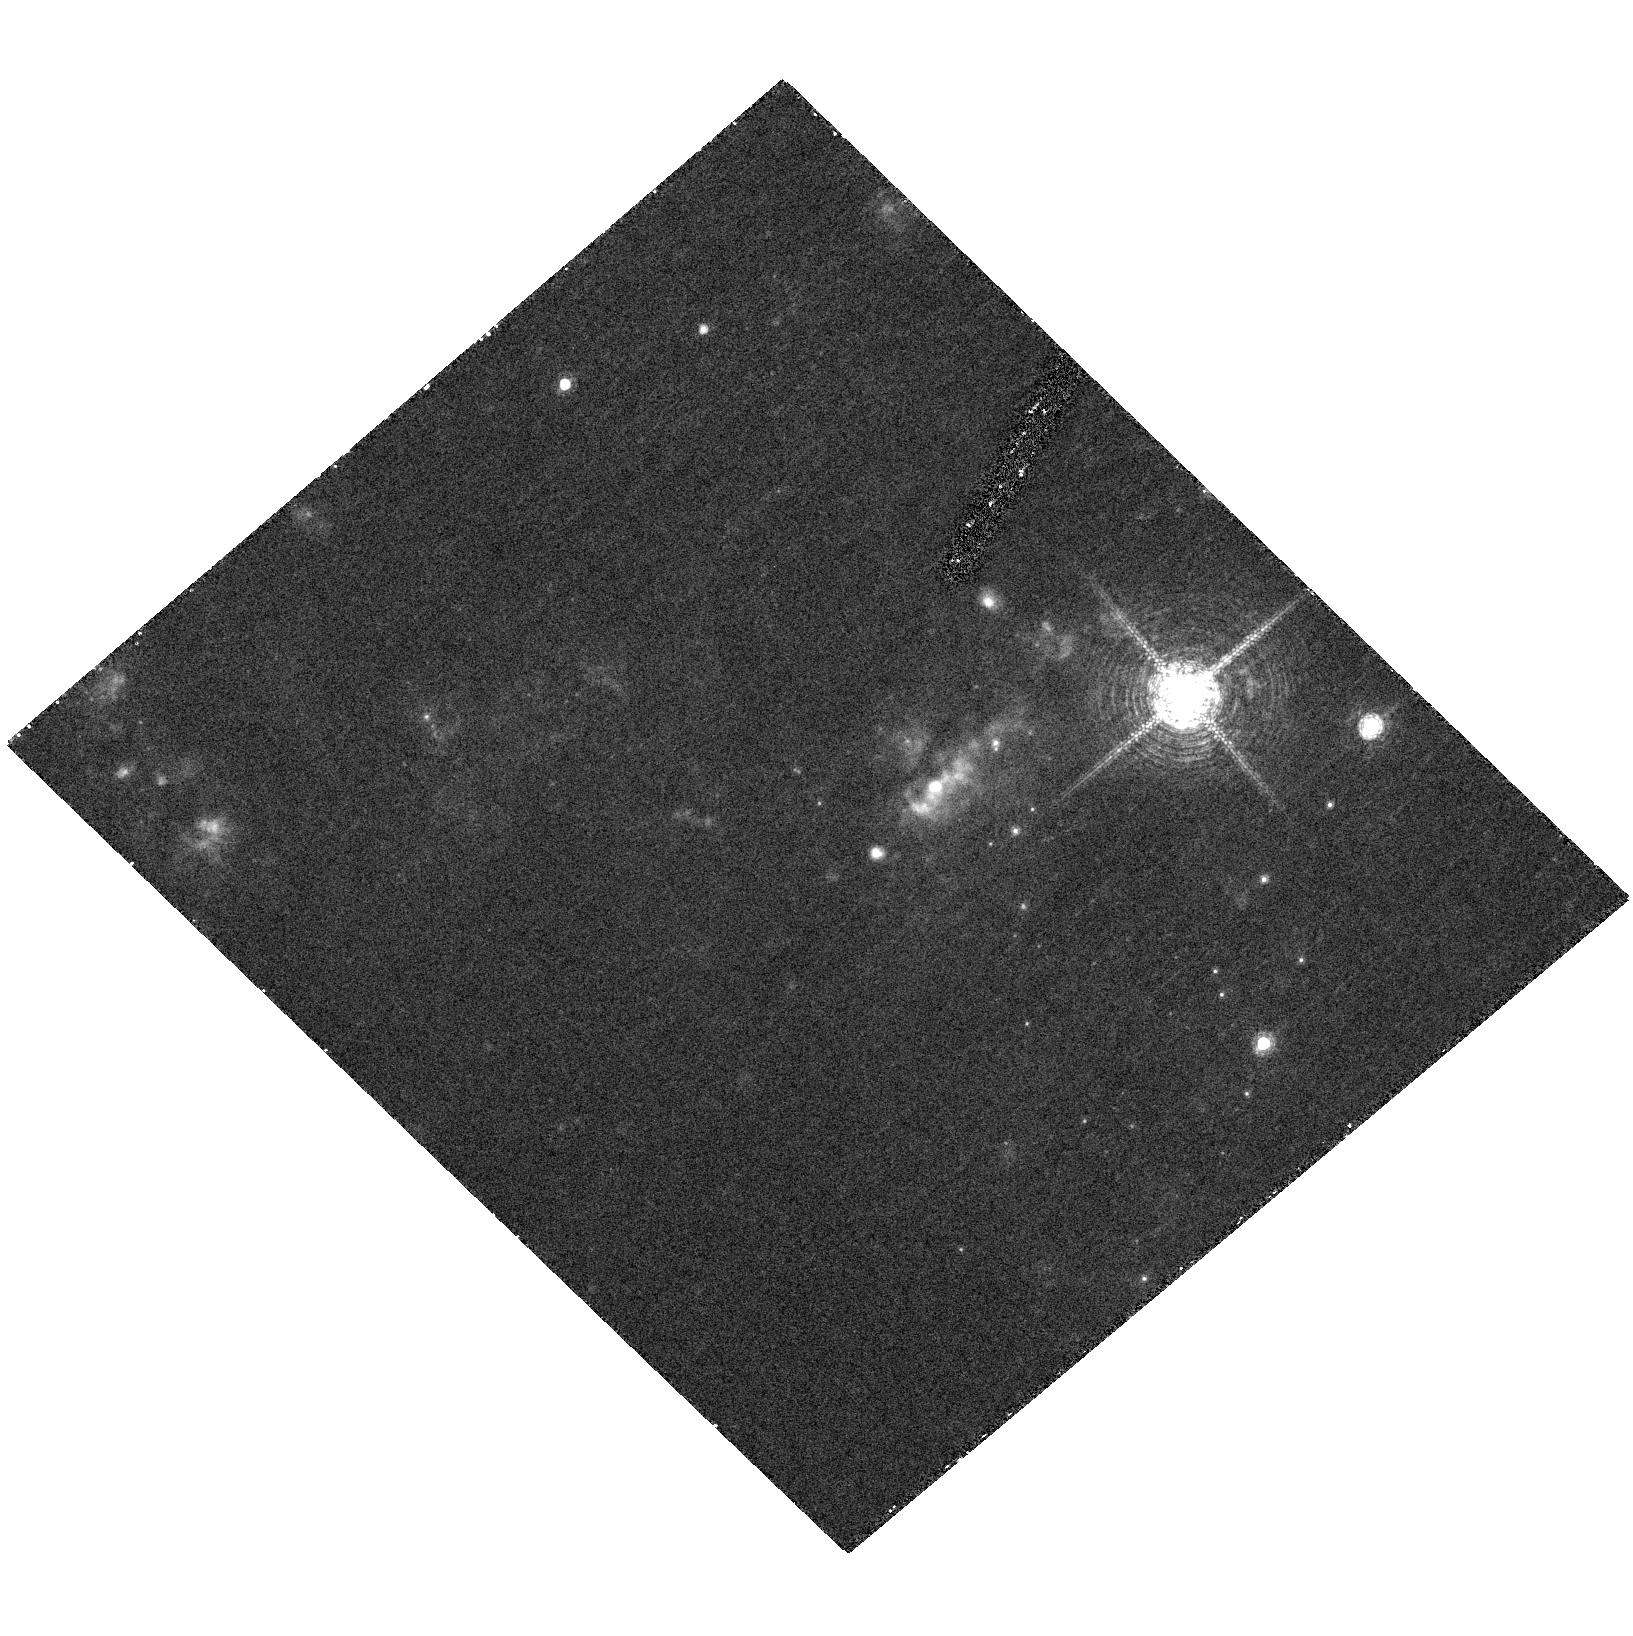
Target: SN-2002HH. Instrument: ACS/HRC. Filter: F658N. Exposure: 30 min. Observation ID: hst_10607_04_acs_hrc_f658n_j9f004

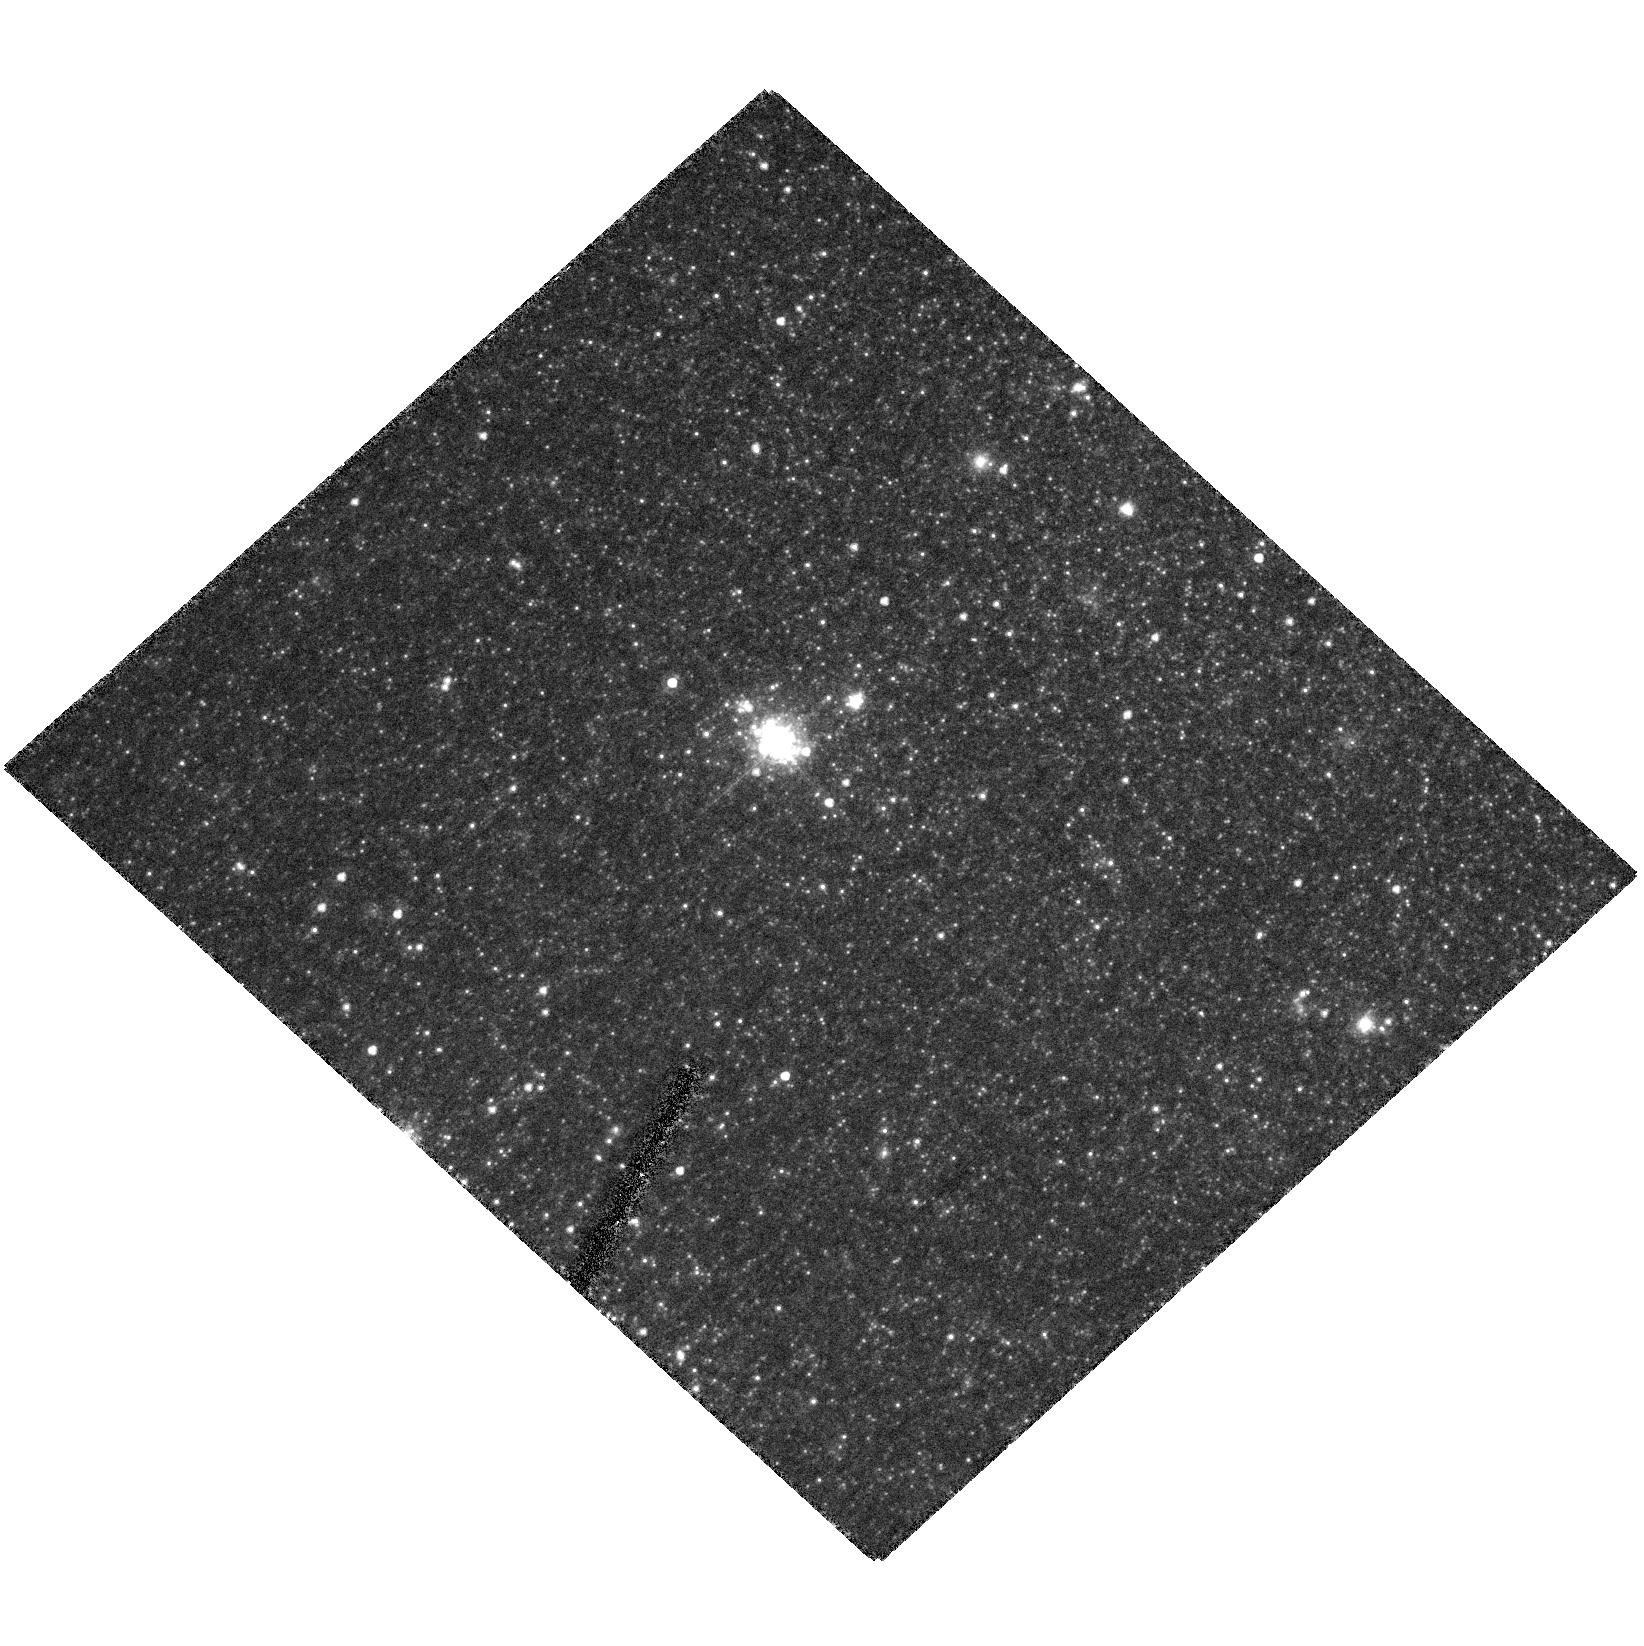
Target: SN-2004DJ. Instrument: ACS/HRC. Filter: F606W. Exposure: 27 min. Observation ID: hst_10607_05_acs_hrc_f606w_j9f005

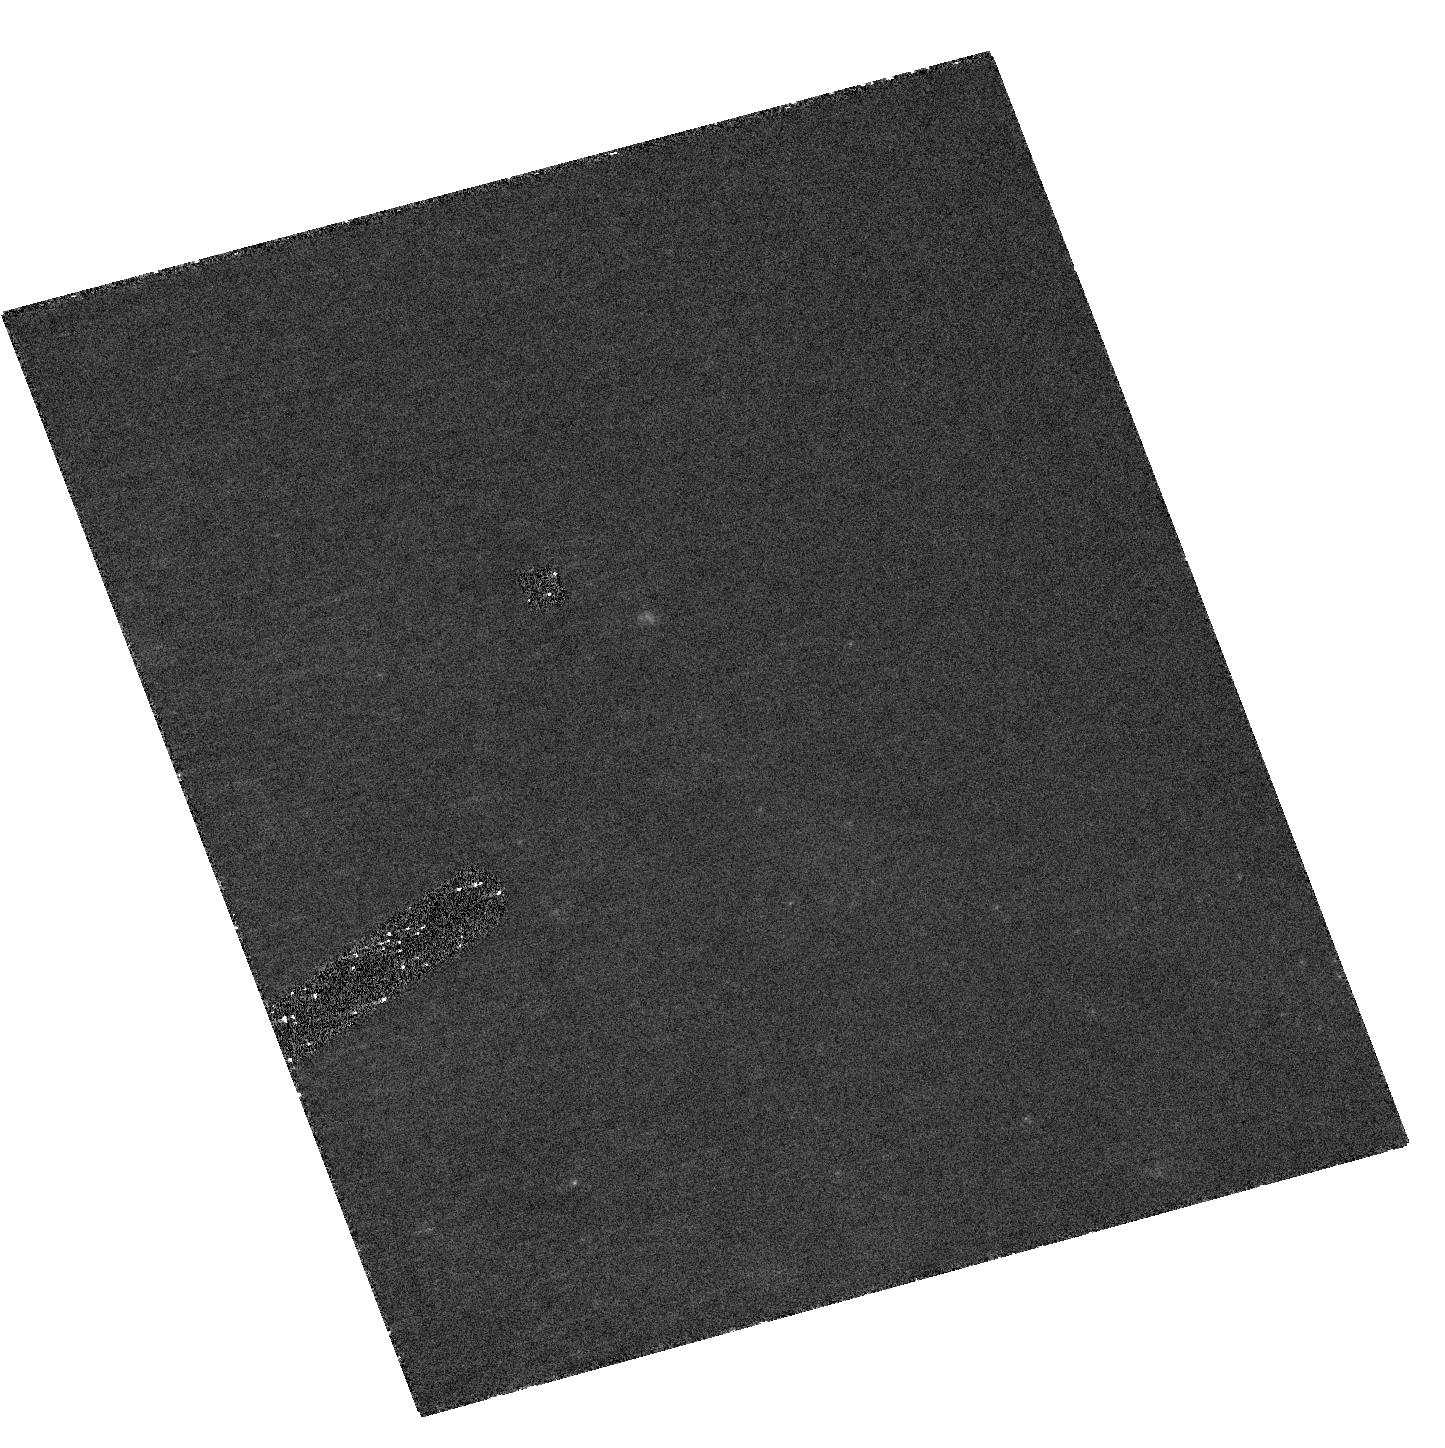
Target: SN-1991T. Instrument: ACS/HRC. Filter: F435W. Exposure: 47 min. Observation ID: hst_10607_01_acs_hrc_f435w-pol0uv_j9f001

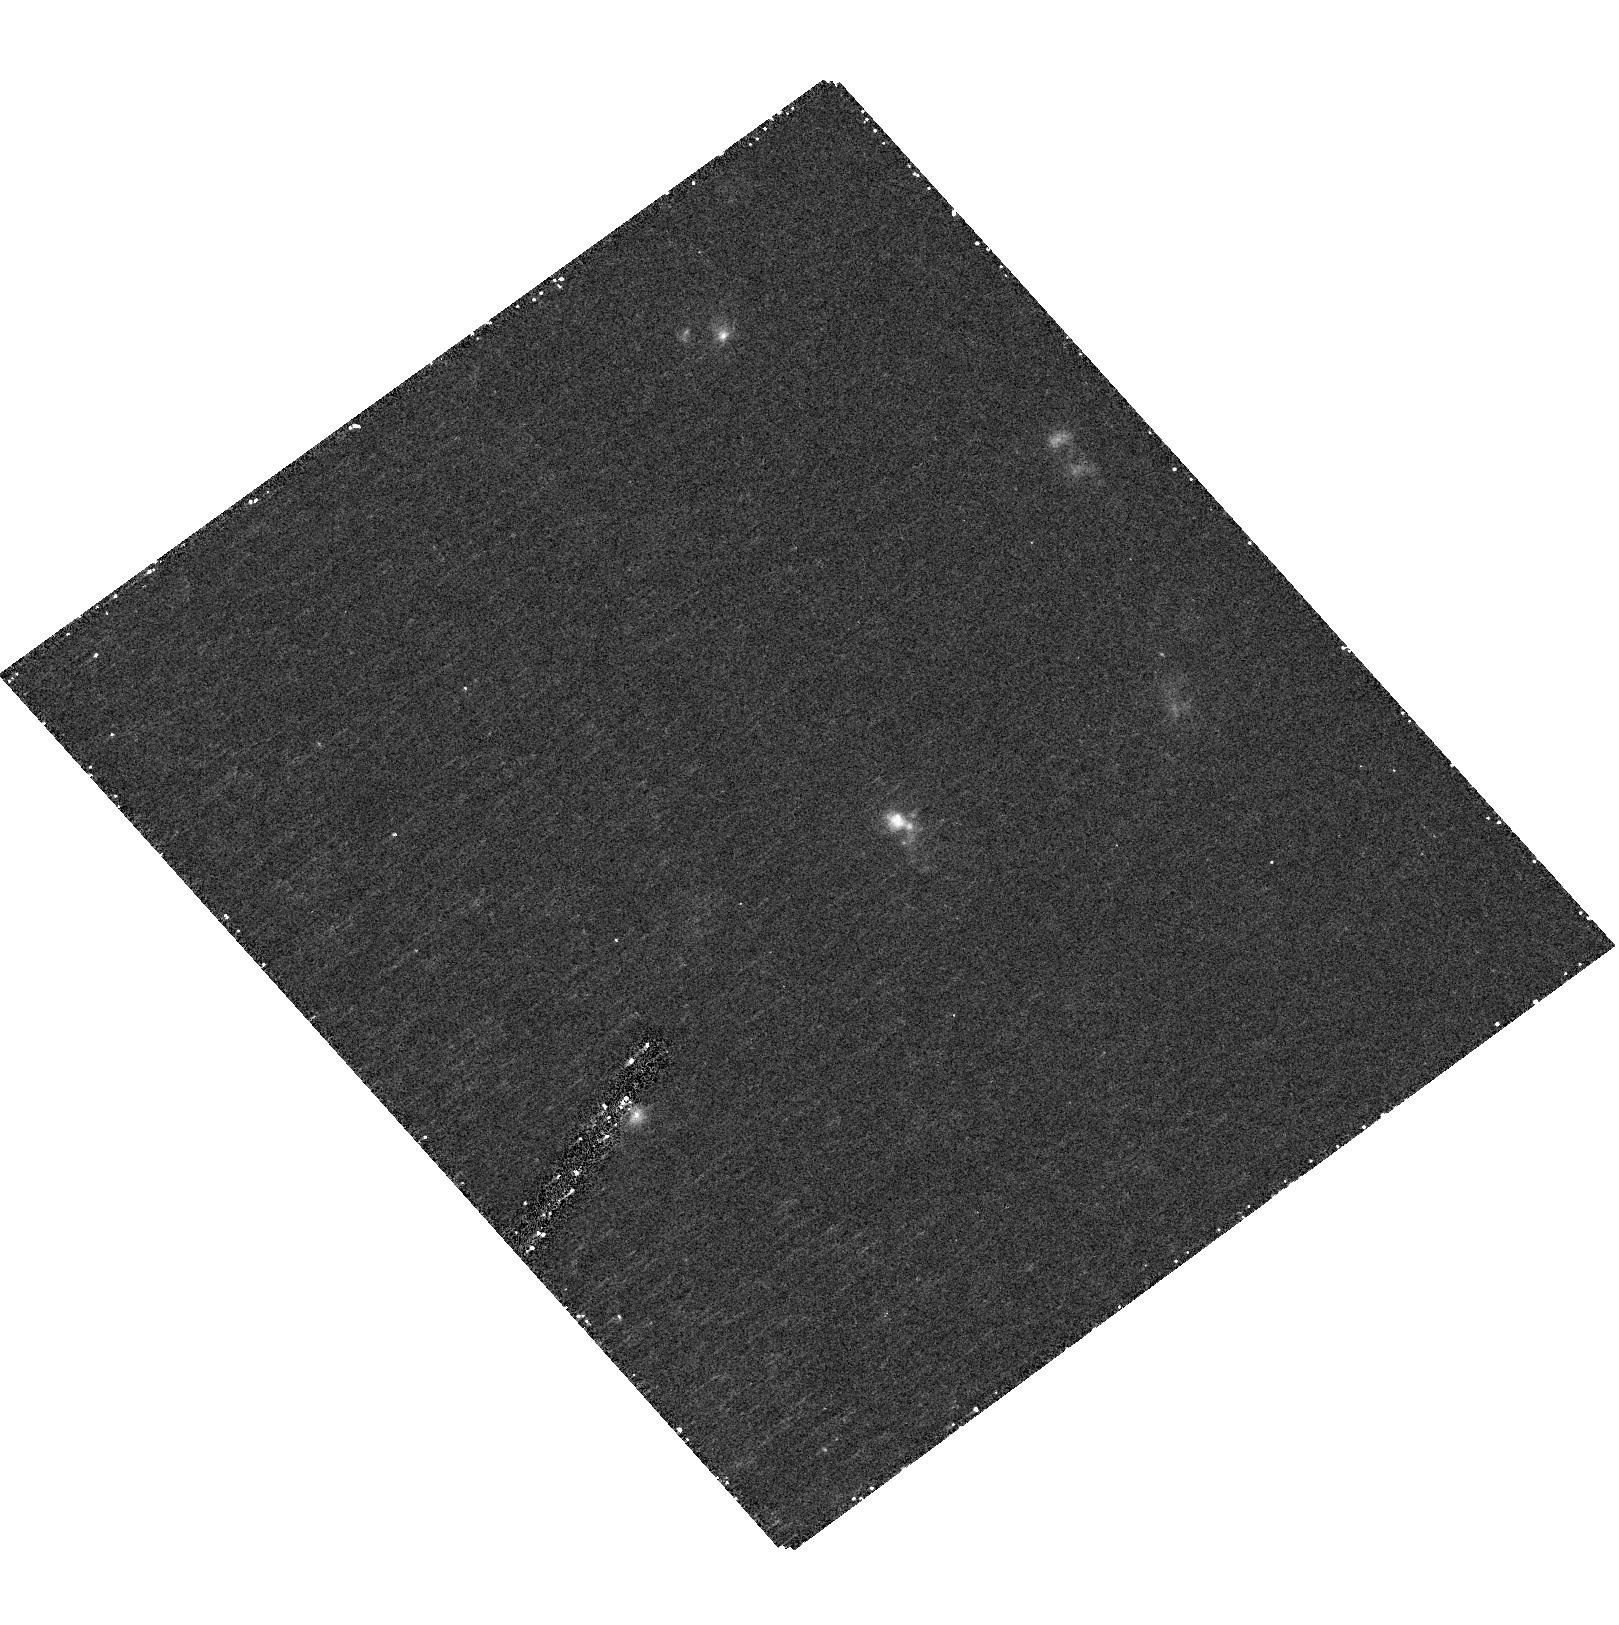
Target: SN-1999BW. Instrument: ACS/HRC. Filter: F658N. Exposure: 21 min. Observation ID: hst_10607_03_acs_hrc_f658n_j9f003

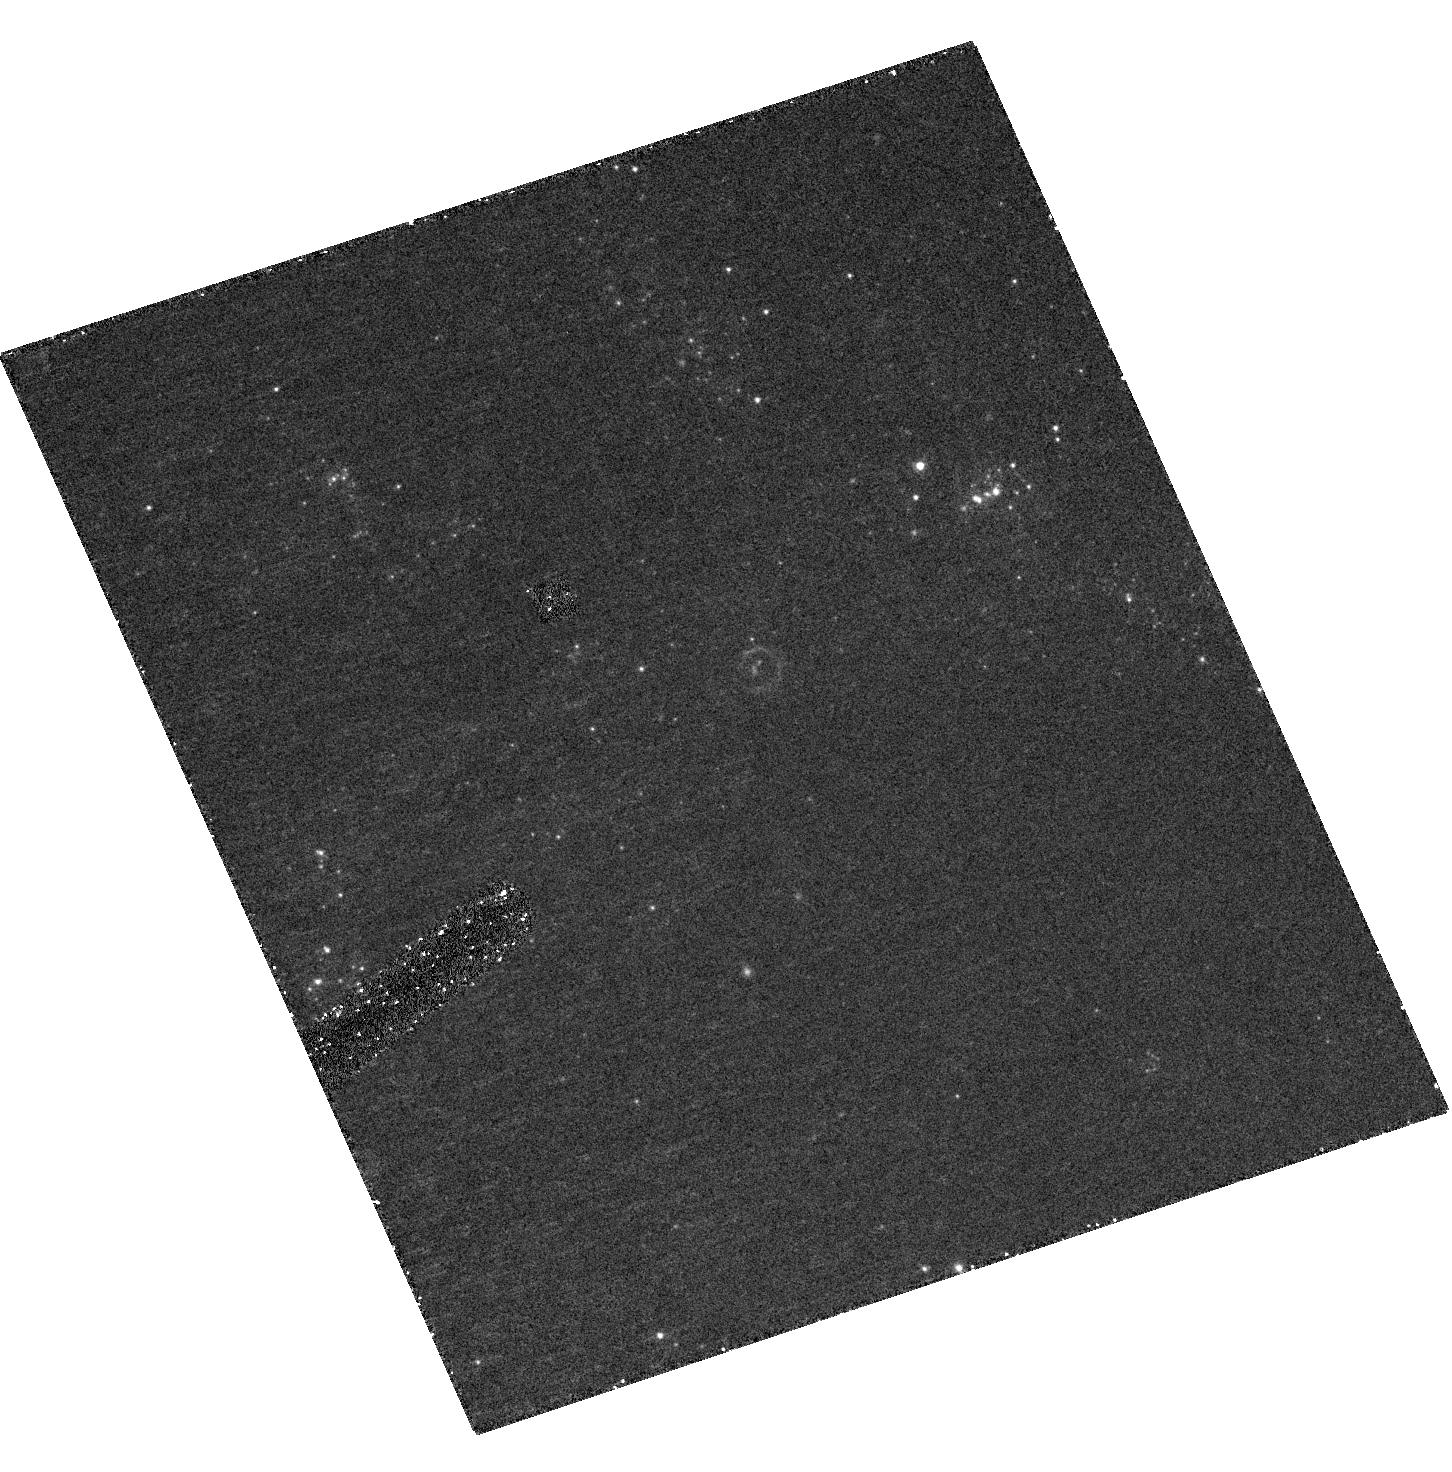
Target: SN-1998BU. Instrument: ACS/HRC. Filter: F435W. Exposure: 33 min. Observation ID: hst_10607_02_acs_hrc_f435w-pol0uv_j9f002

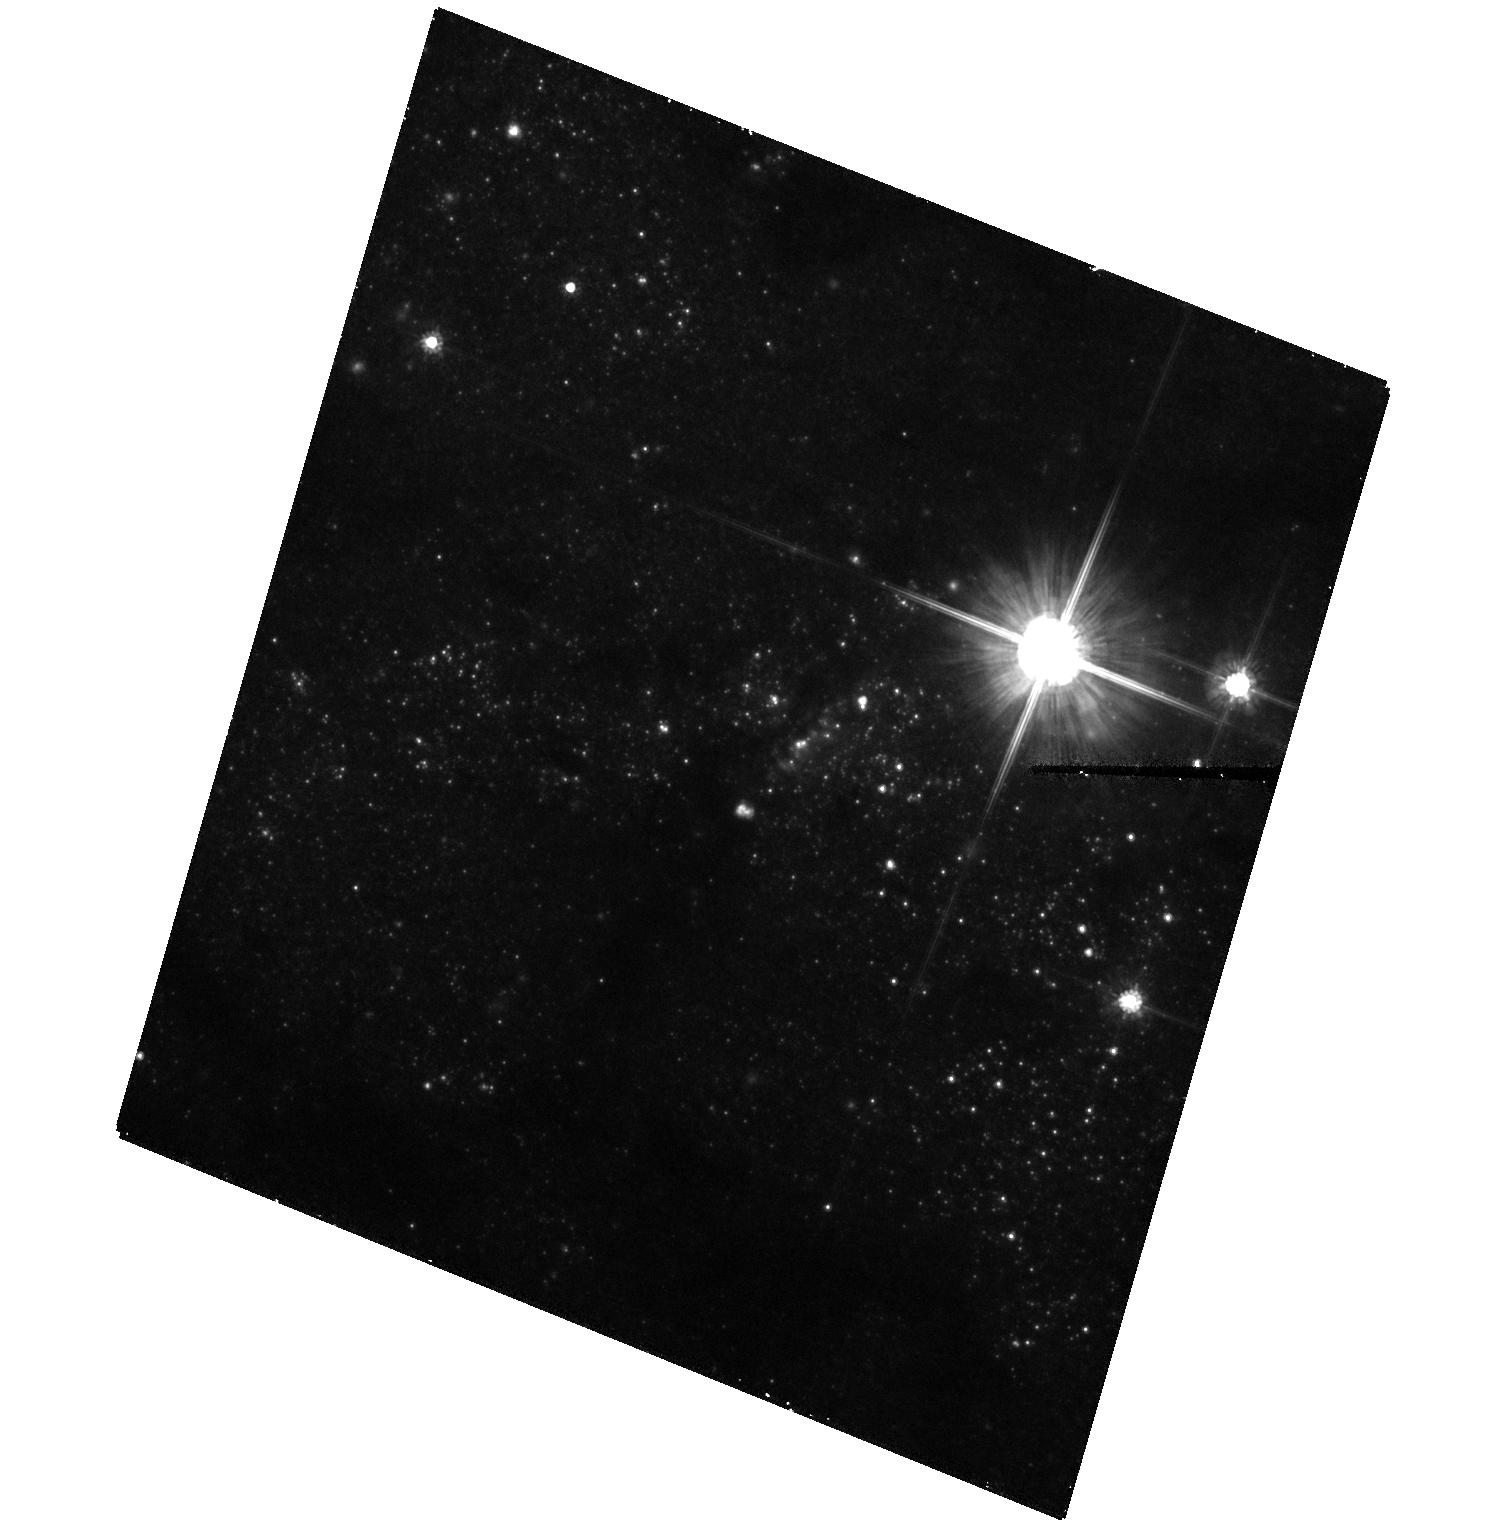
Target: SN-2002HH-COPY. Instrument: ACS/HRC. Filter: F606W. Exposure: 43 min. Observation ID: hst_10607_24_acs_hrc_f606w_j9f024

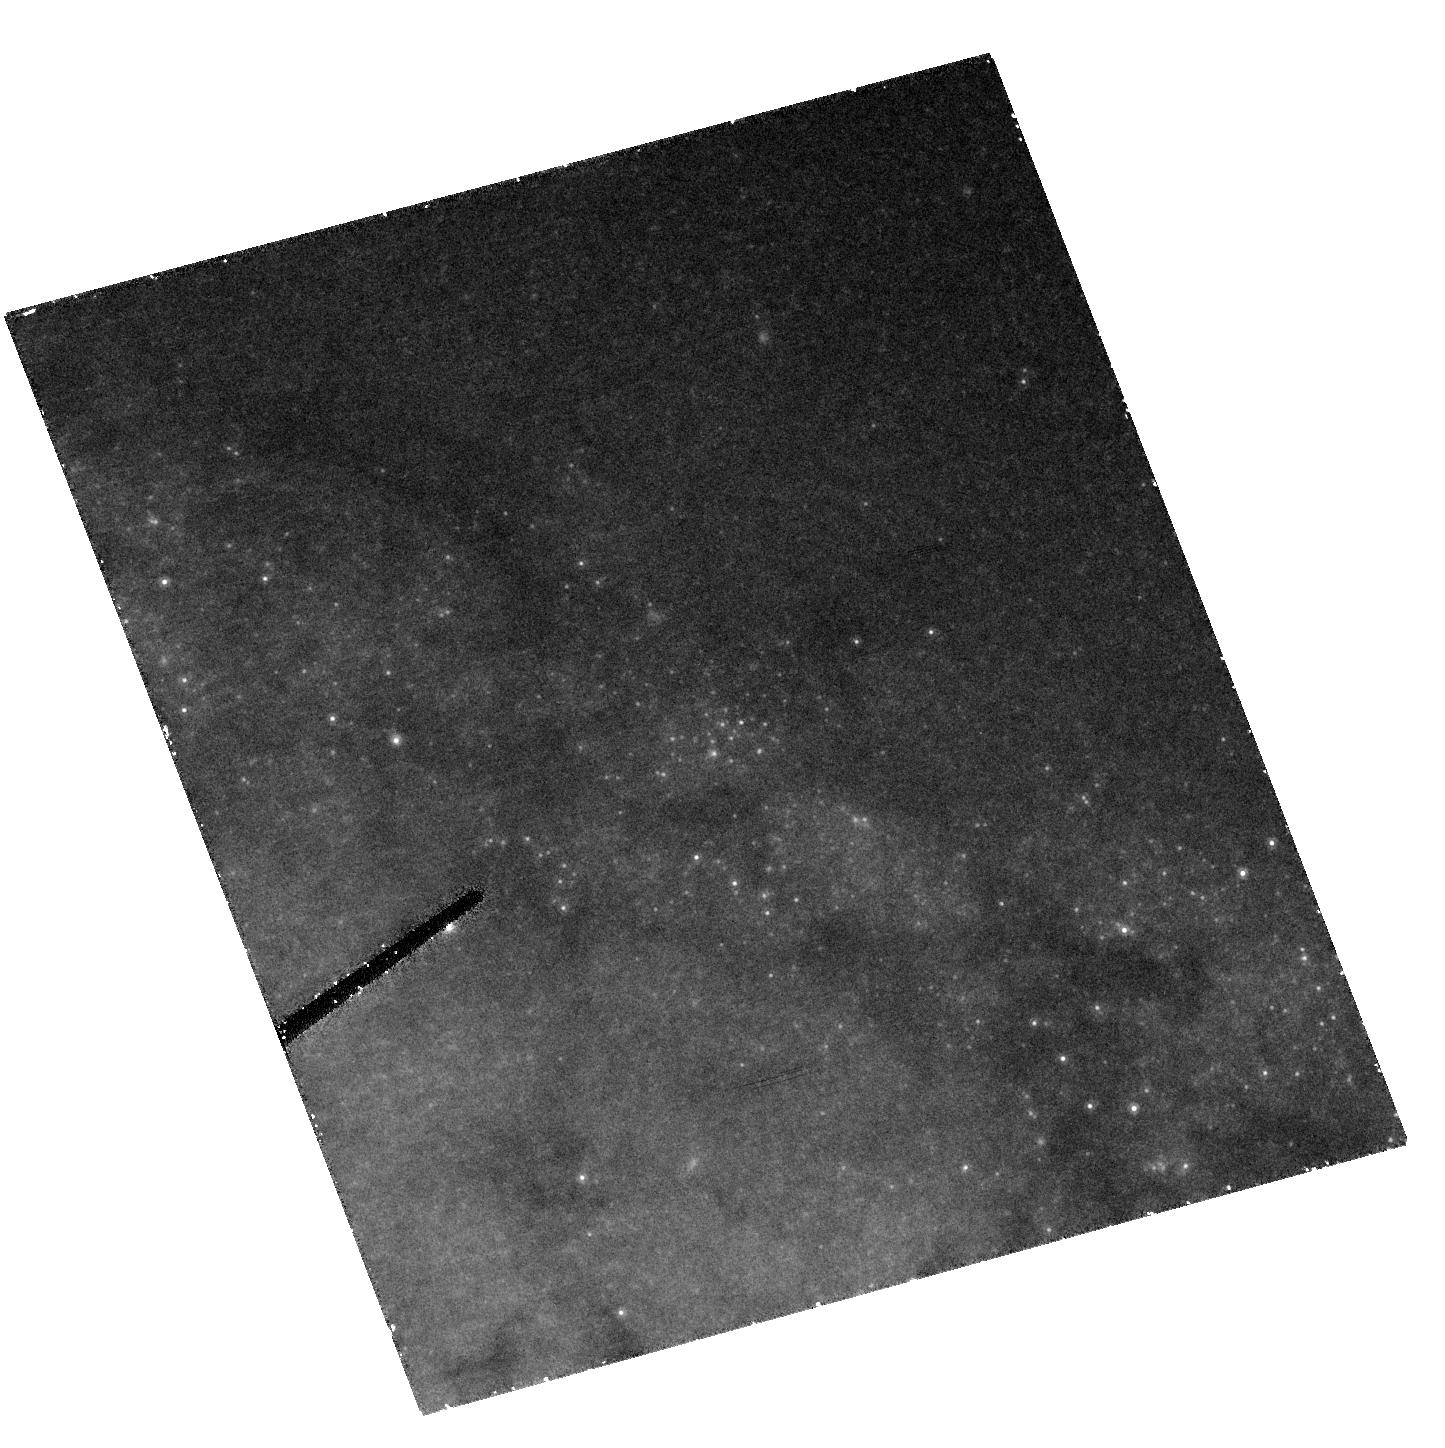
Target: SN-1991T. Instrument: ACS/HRC. Filter: F814W. Exposure: 35 min. Observation ID: hst_10607_01_acs_hrc_f814w_j9f001

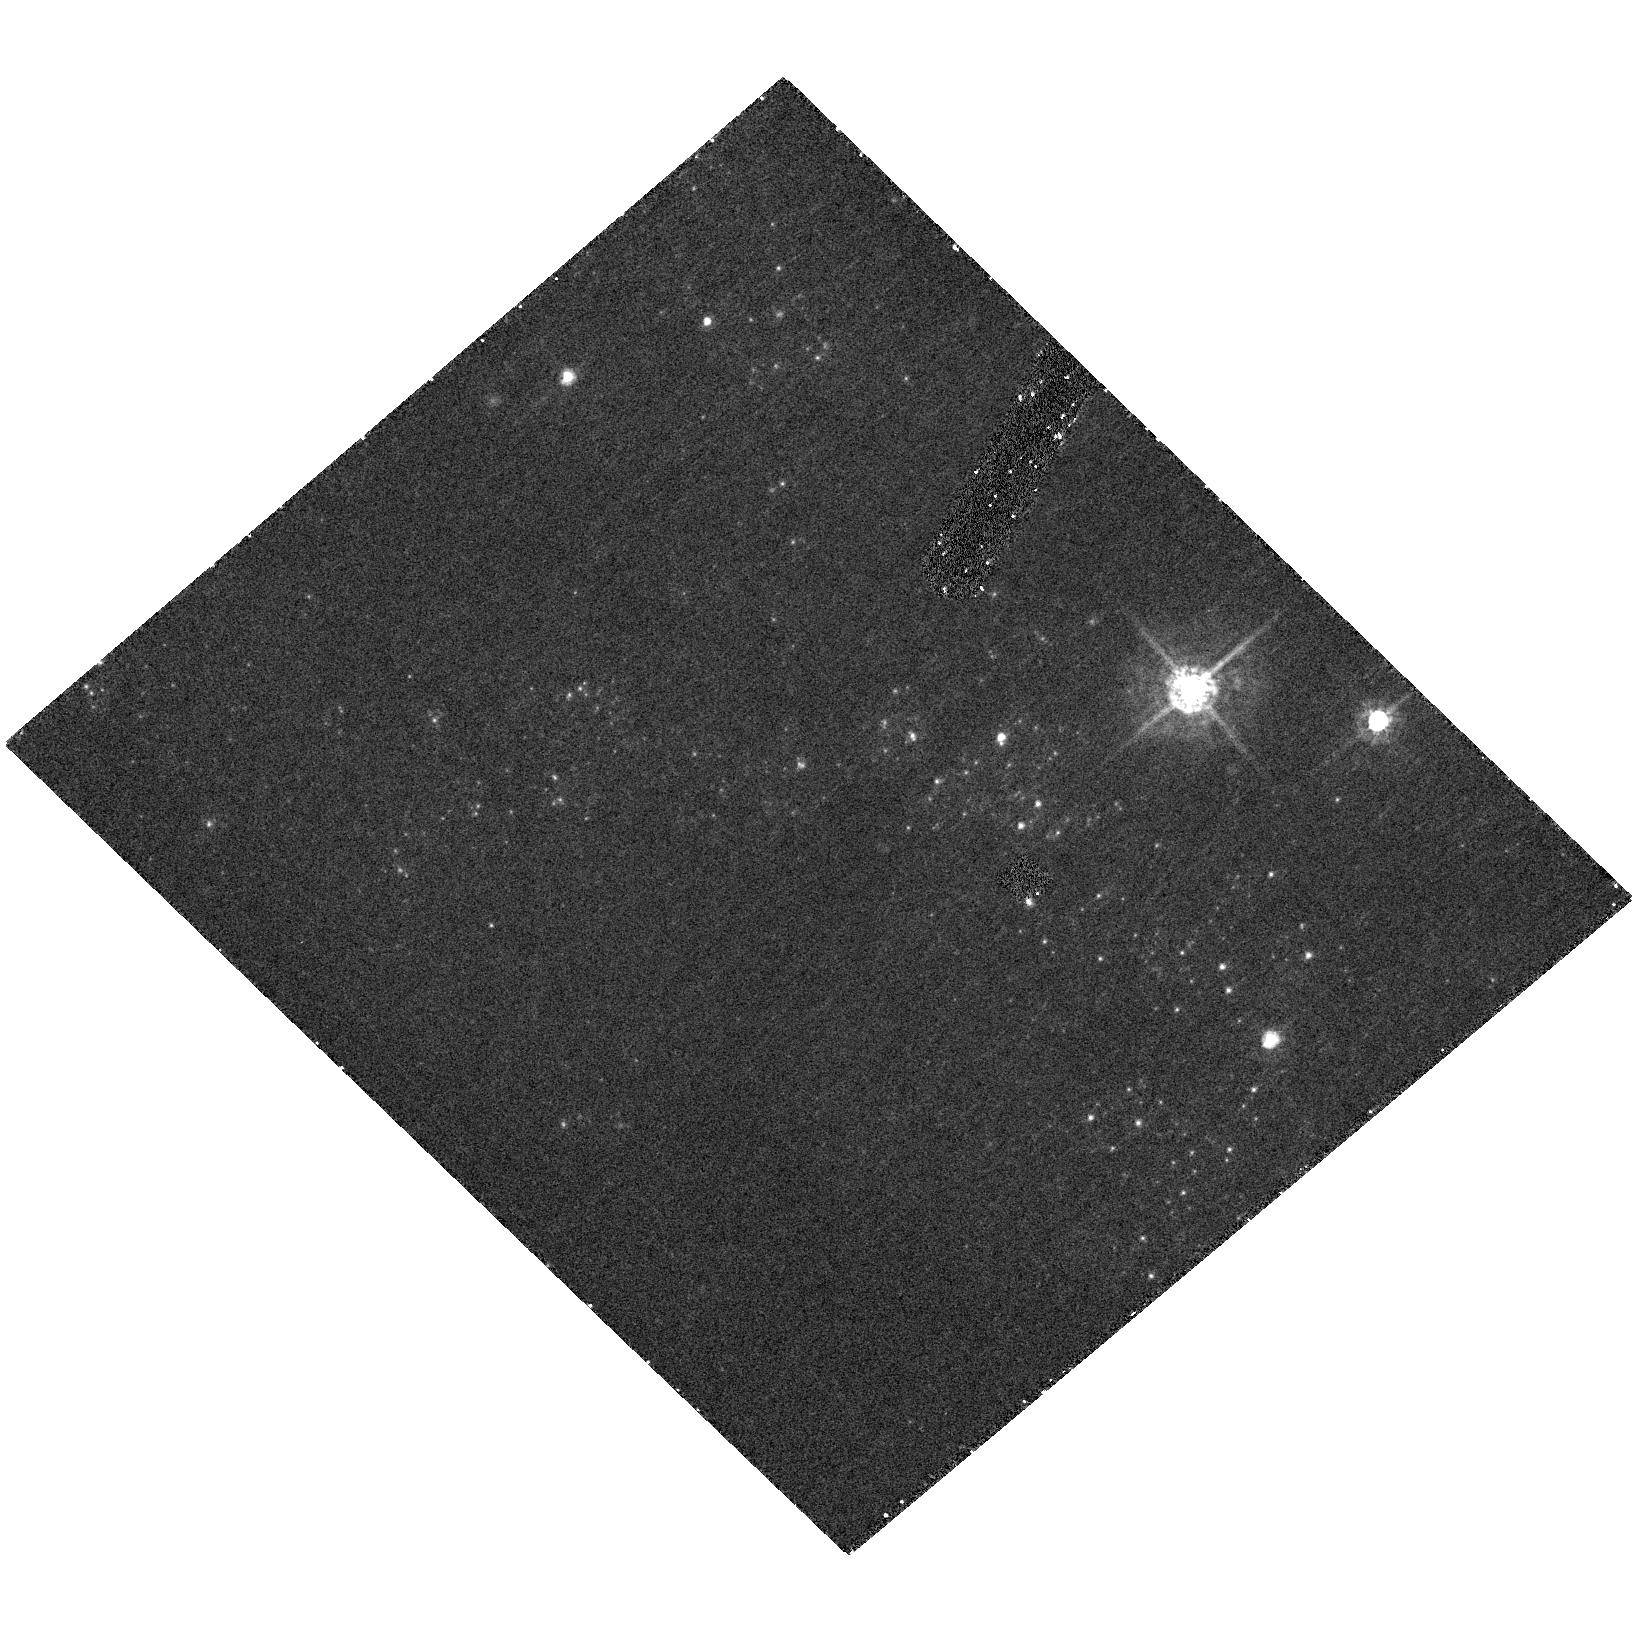
Target: SN-2002HH. Instrument: ACS/HRC. Filter: F435W. Exposure: 30 min. Observation ID: hst_10607_04_acs_hrc_f435w-pol0uv_j9f004

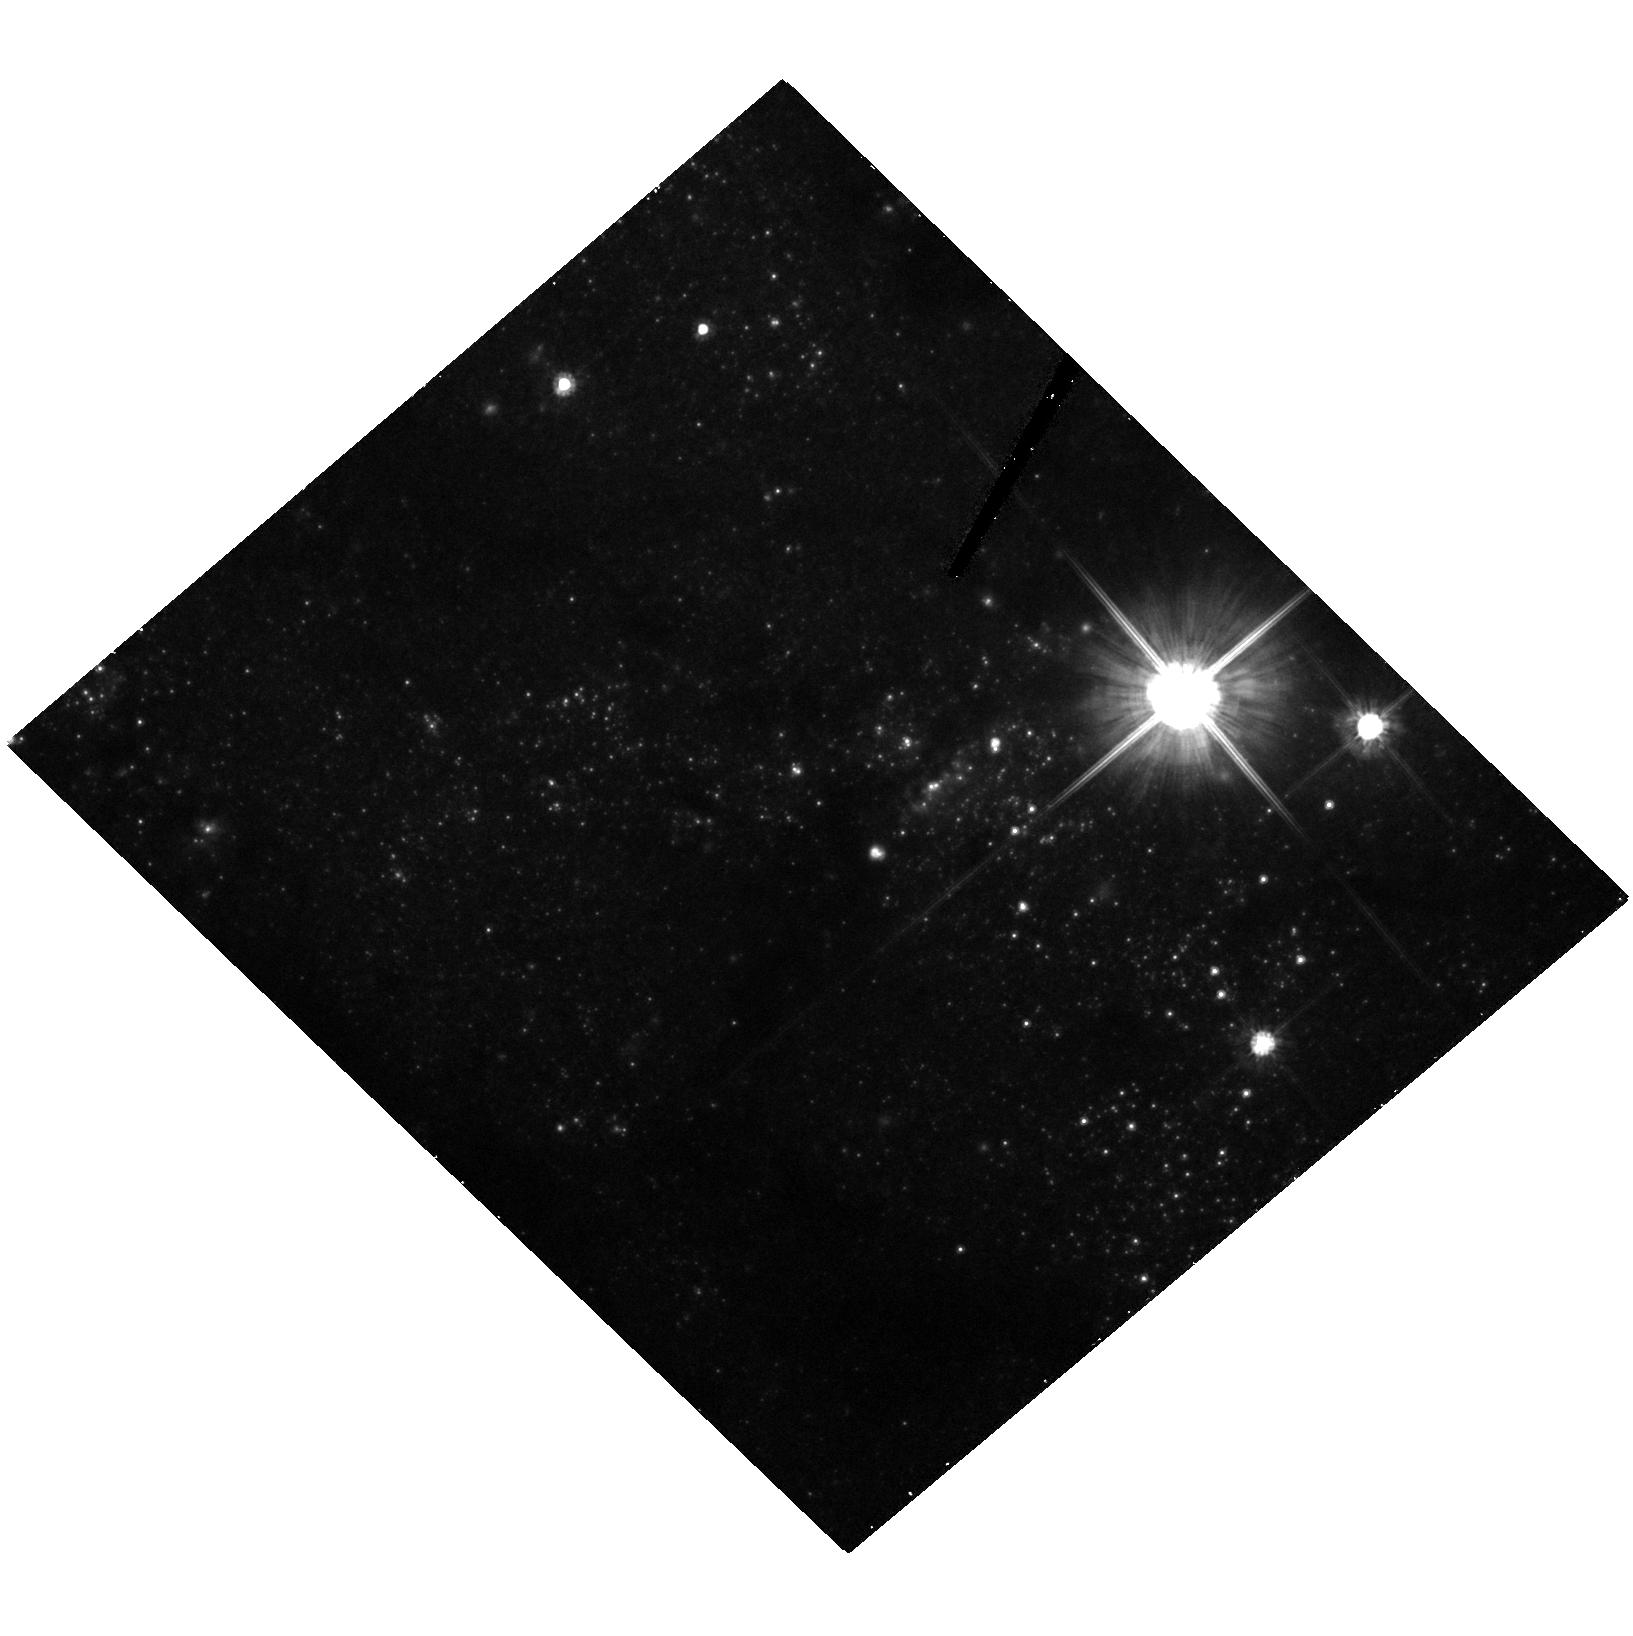
Target: SN-2002HH. Instrument: ACS/HRC. Filter: F606W. Exposure: 27 min. Observation ID: hst_10607_04_acs_hrc_f606w_j9f004

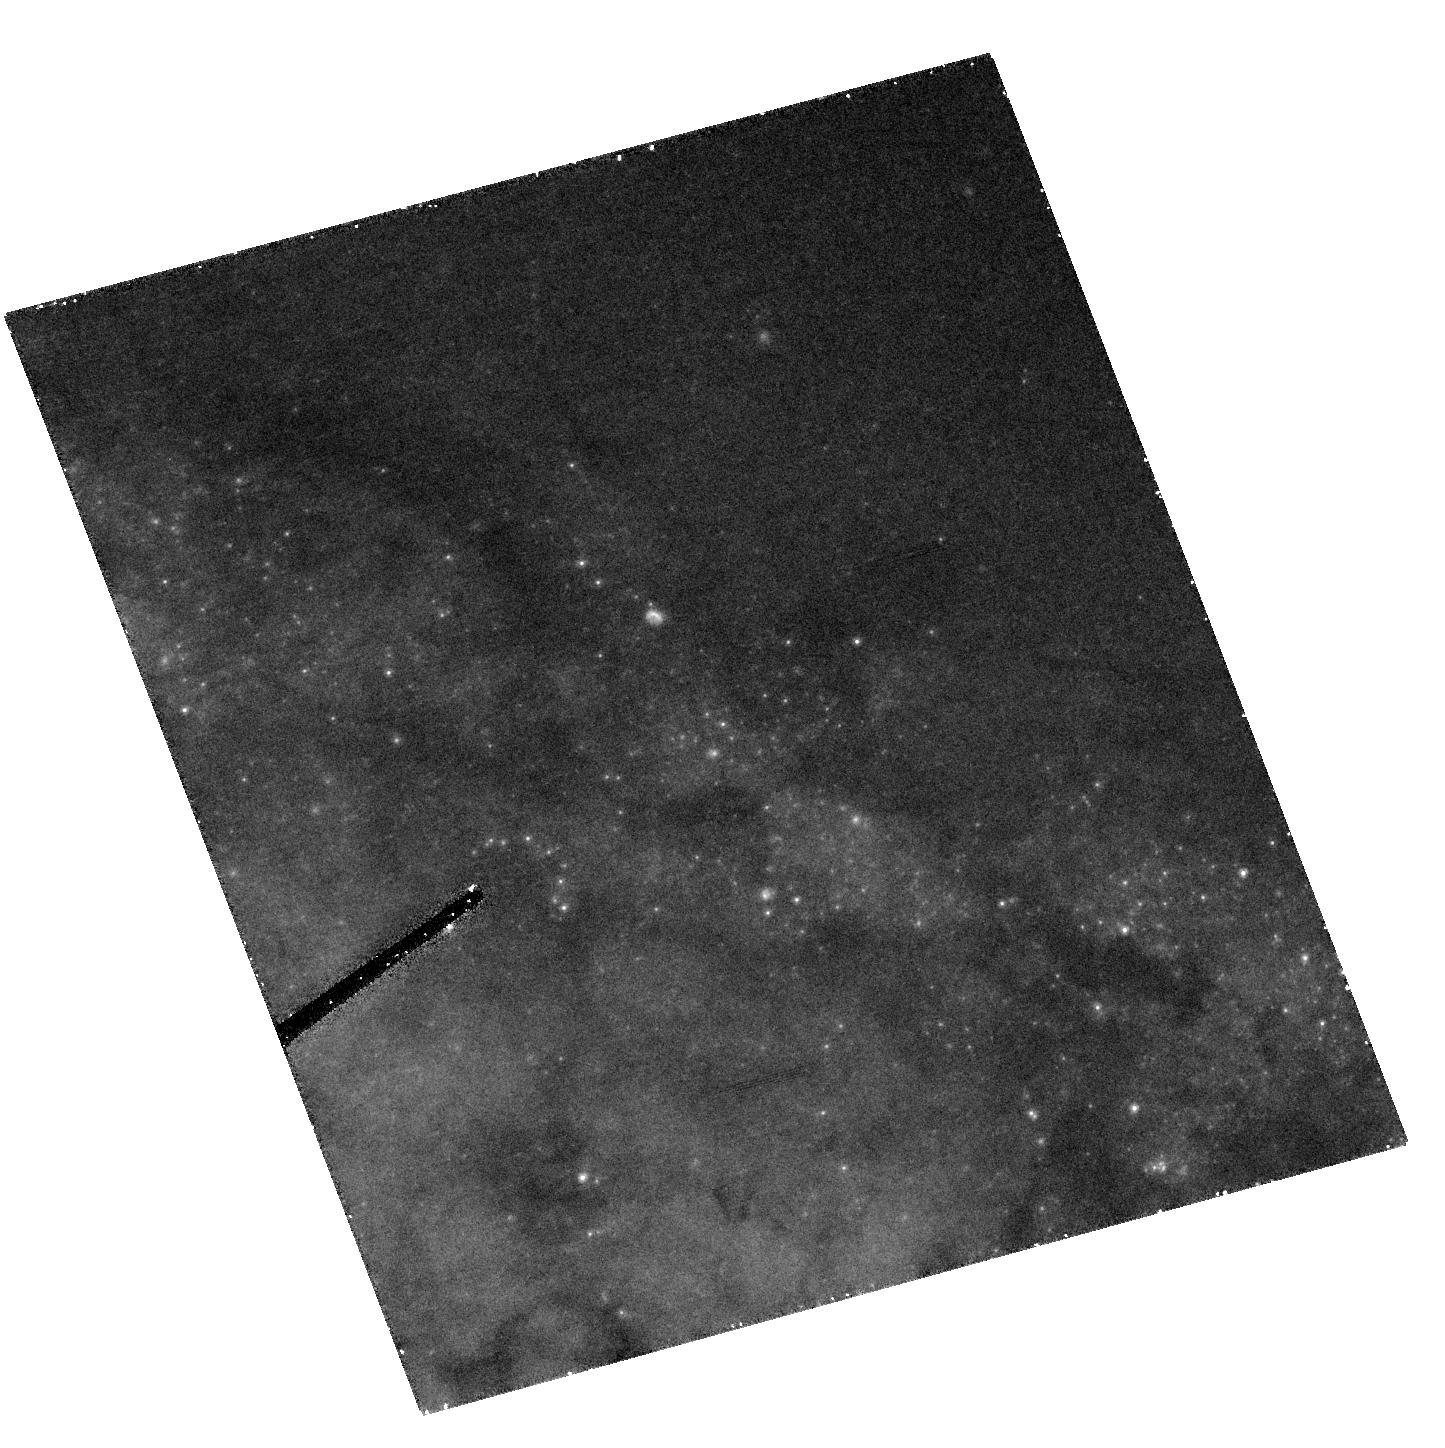
Target: SN-1991T. Instrument: ACS/HRC. Filter: F606W. Exposure: 28 min. Observation ID: hst_10607_01_acs_hrc_f606w_j9f001

Probing Circumstellar and Interstellar Dust with Scattered-Light Echoes (PI: Sugerman, Ben E. K.)

Scattered-light echoes are one of the most powerful and efficient probes of the structure and composition of dust in circumstellar and interstellar (ISM) environments. Observations of light echoes provide exact three-dimensional positions of dust while constraining its density, grain-size and chemical make-up. Furthermore, echoes can be used as distance indicators via polarization measurements. We propose to take deep, high-resolution ACS/HRC images of five supernovae (SNe). Two of these, SNe 1991T and 1998bu, have known circumstellar echoes that have only recently become fully resolvable with HST, and therefore require new observations. Only four echo-producing SNe are currently known, and in an attempt to increase this sample, we will also observe SNe 1999bw, 2002hh, and 2004dj. All three SNe are strong candidates for producing echoes from circumstellar and ISM dust, but only at angular sizes that HST can resolve. With these observations, we will use light echoes to their full advantage, to study (1) the mass-loss histories of Type II and Ia SN progenitors, (2) the contributions of these SNe and their progenitors to the dust content of their galaxies, (3) the structure of gas and stars in the ISM of external galaxies, and (4) we will independently measure the distance to the host galaxies, including a member of the Virgo cluster, and M96, a Type Ia cosmological distance-scale calibrator.